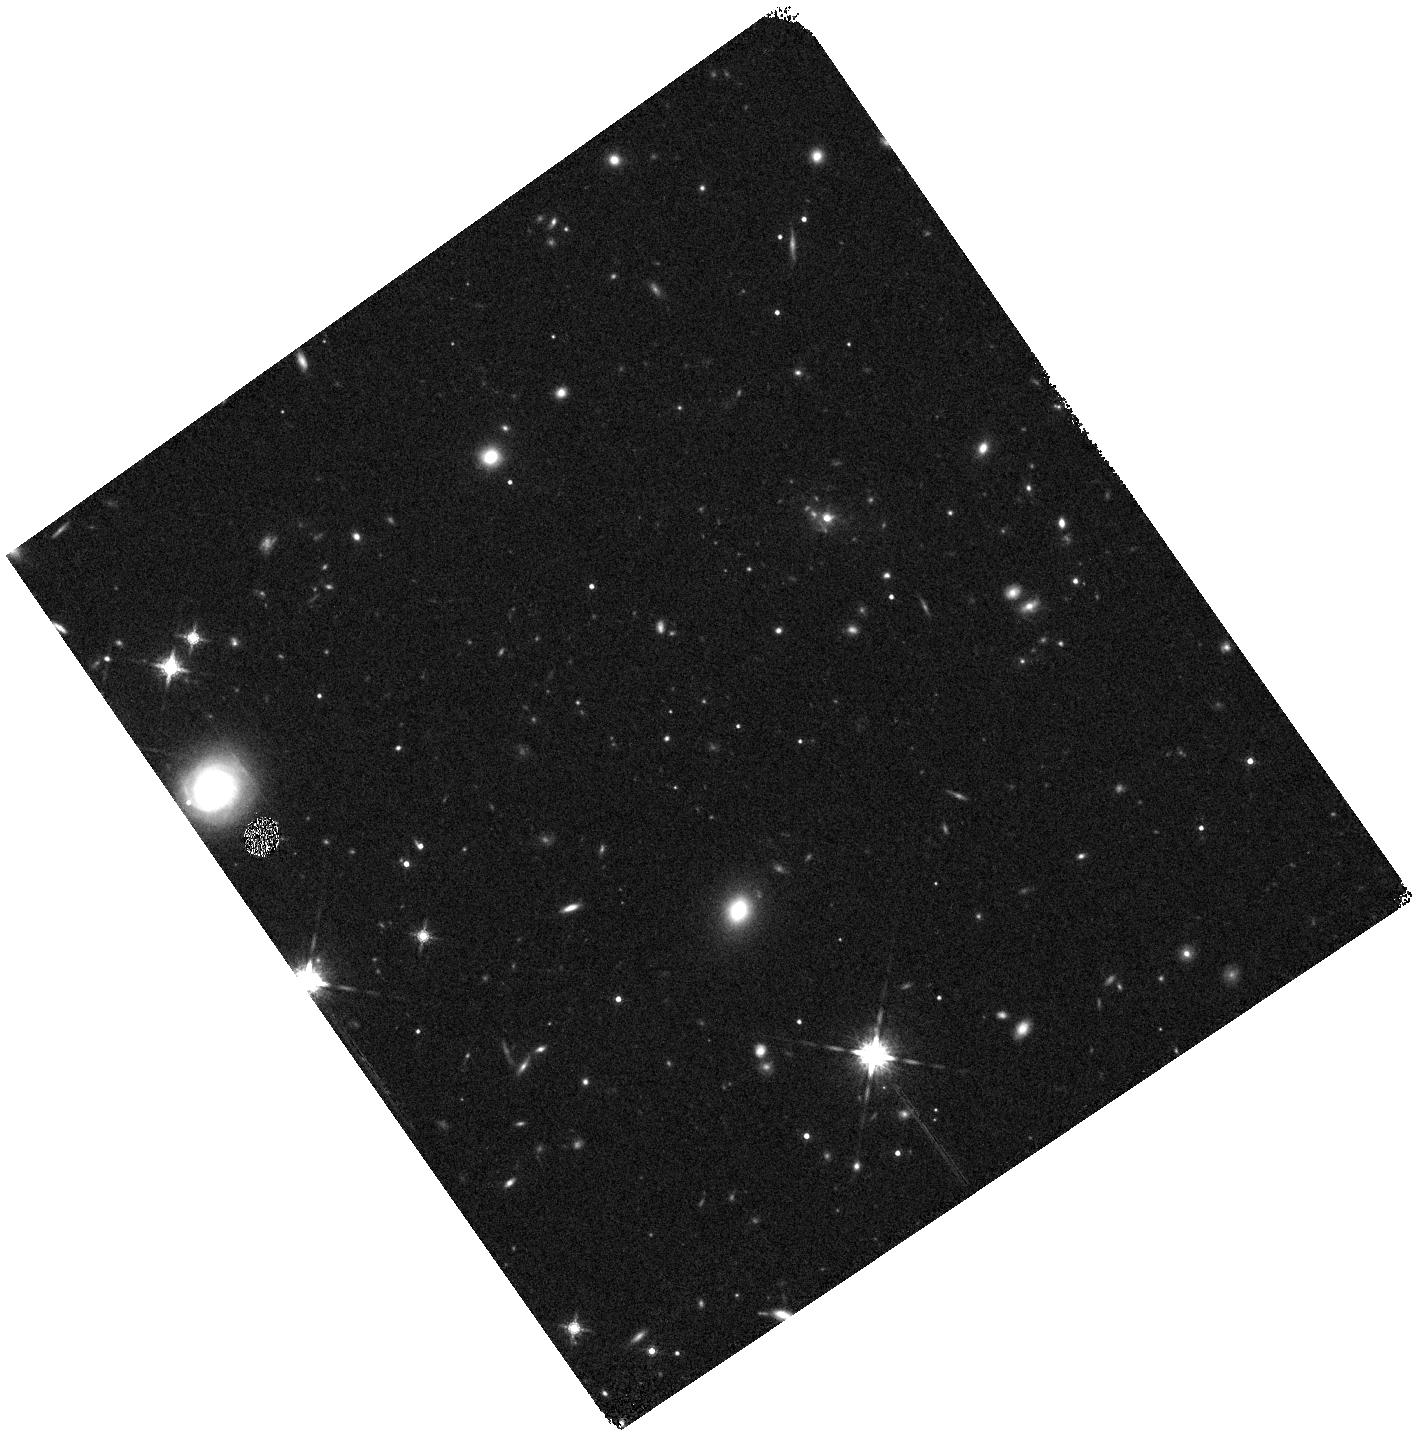
Target: SPIDERWEB-WFC3-1A
Instrument: WFC3/IR
Filter: F160W
Exposure: 6 min
Observation ID: hst_17117_01_wfc3_ir_f160w_if1501

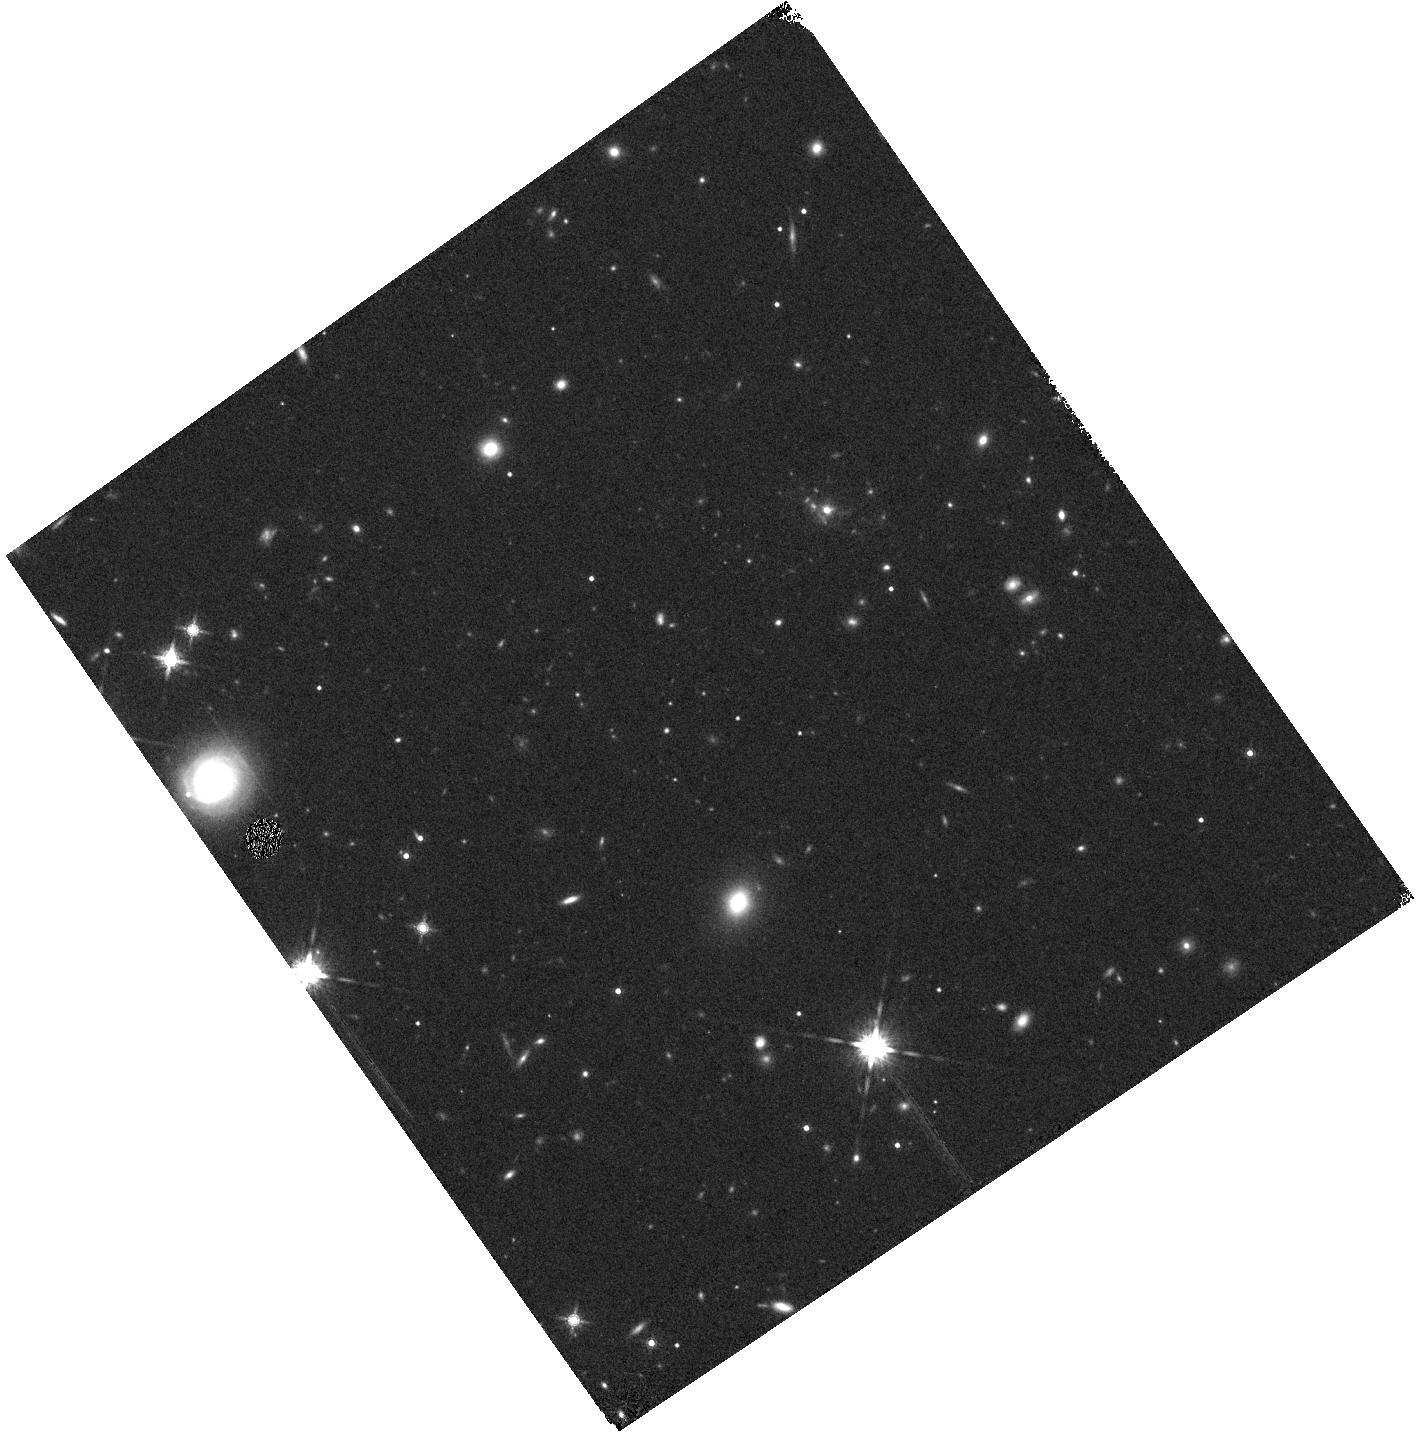
Target: SPIDERWEB-WFC3-1C
Instrument: WFC3/IR
Filter: F160W
Exposure: 6 min
Observation ID: hst_17117_03_wfc3_ir_f160w_if1503

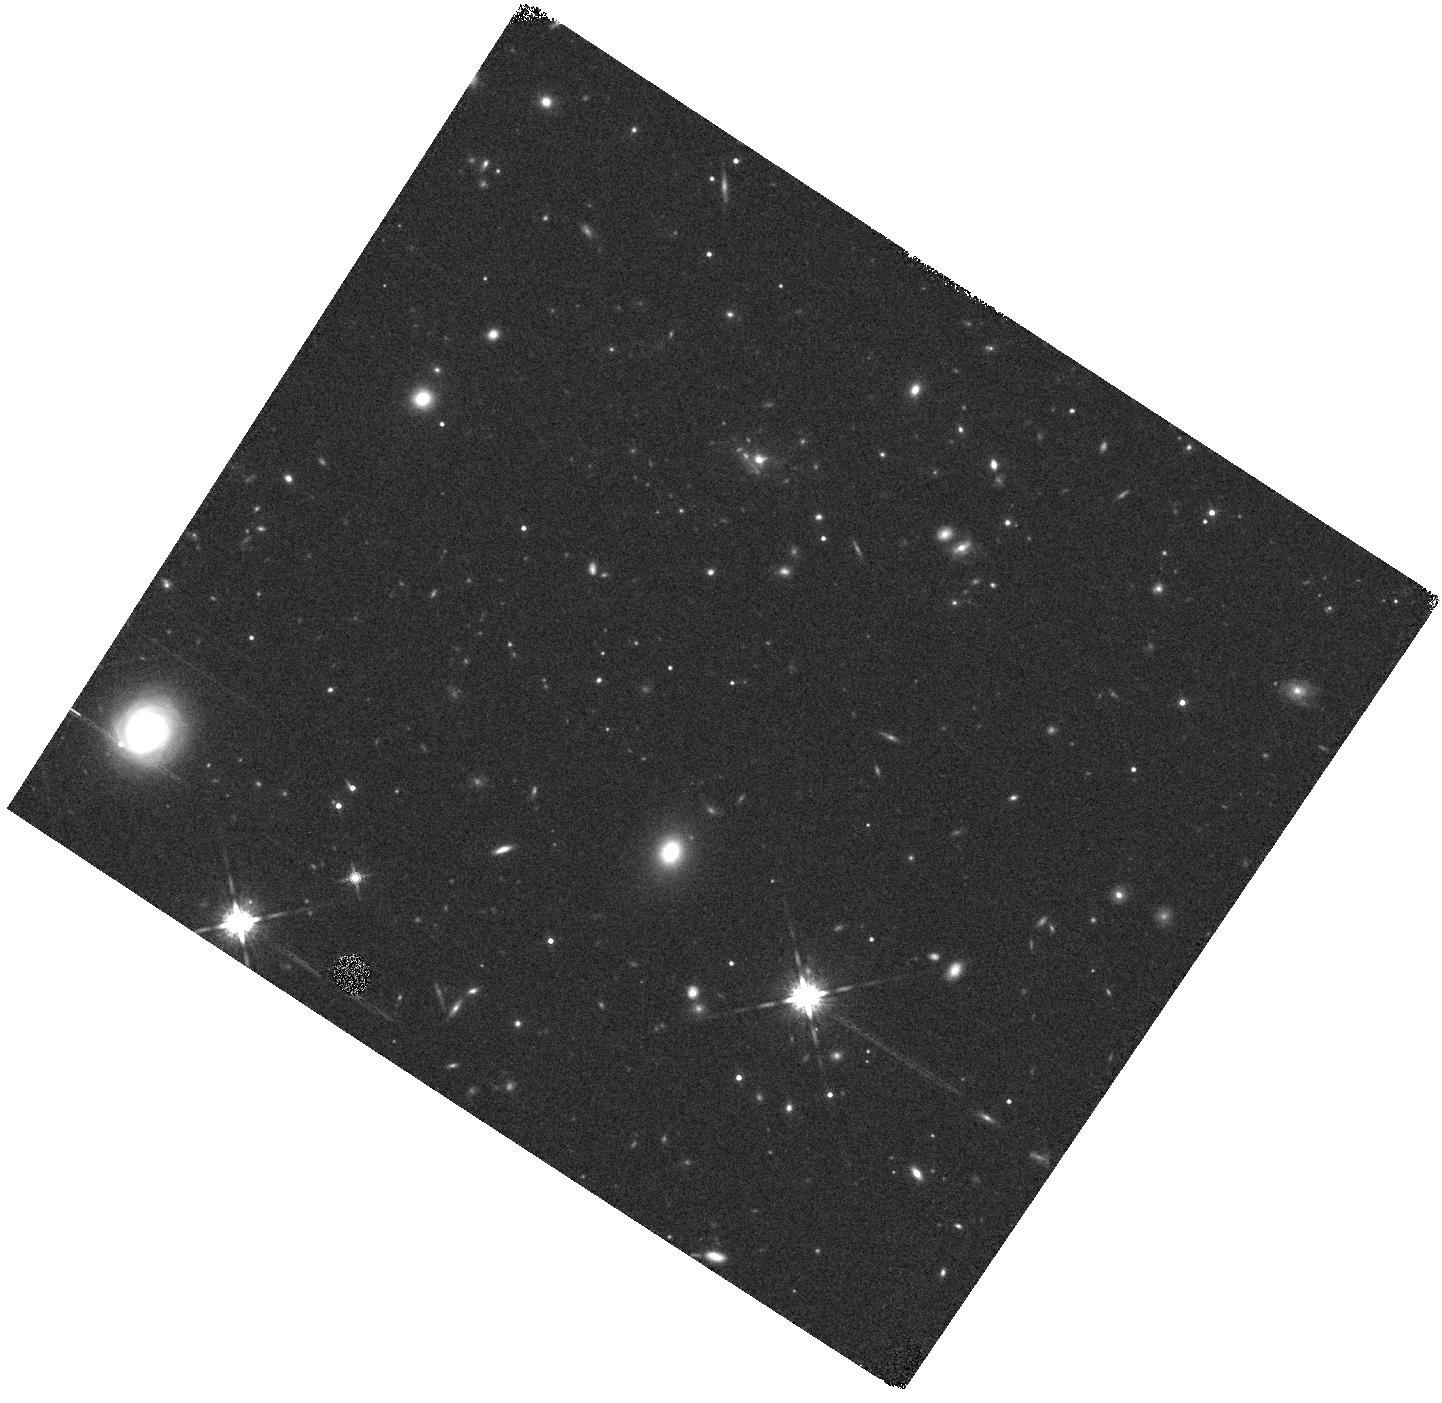
Target: SPIDERWEB-WFC3-2B
Instrument: WFC3/IR
Filter: F160W
Exposure: 6 min
Observation ID: hst_17117_05_wfc3_ir_f160w_if1505

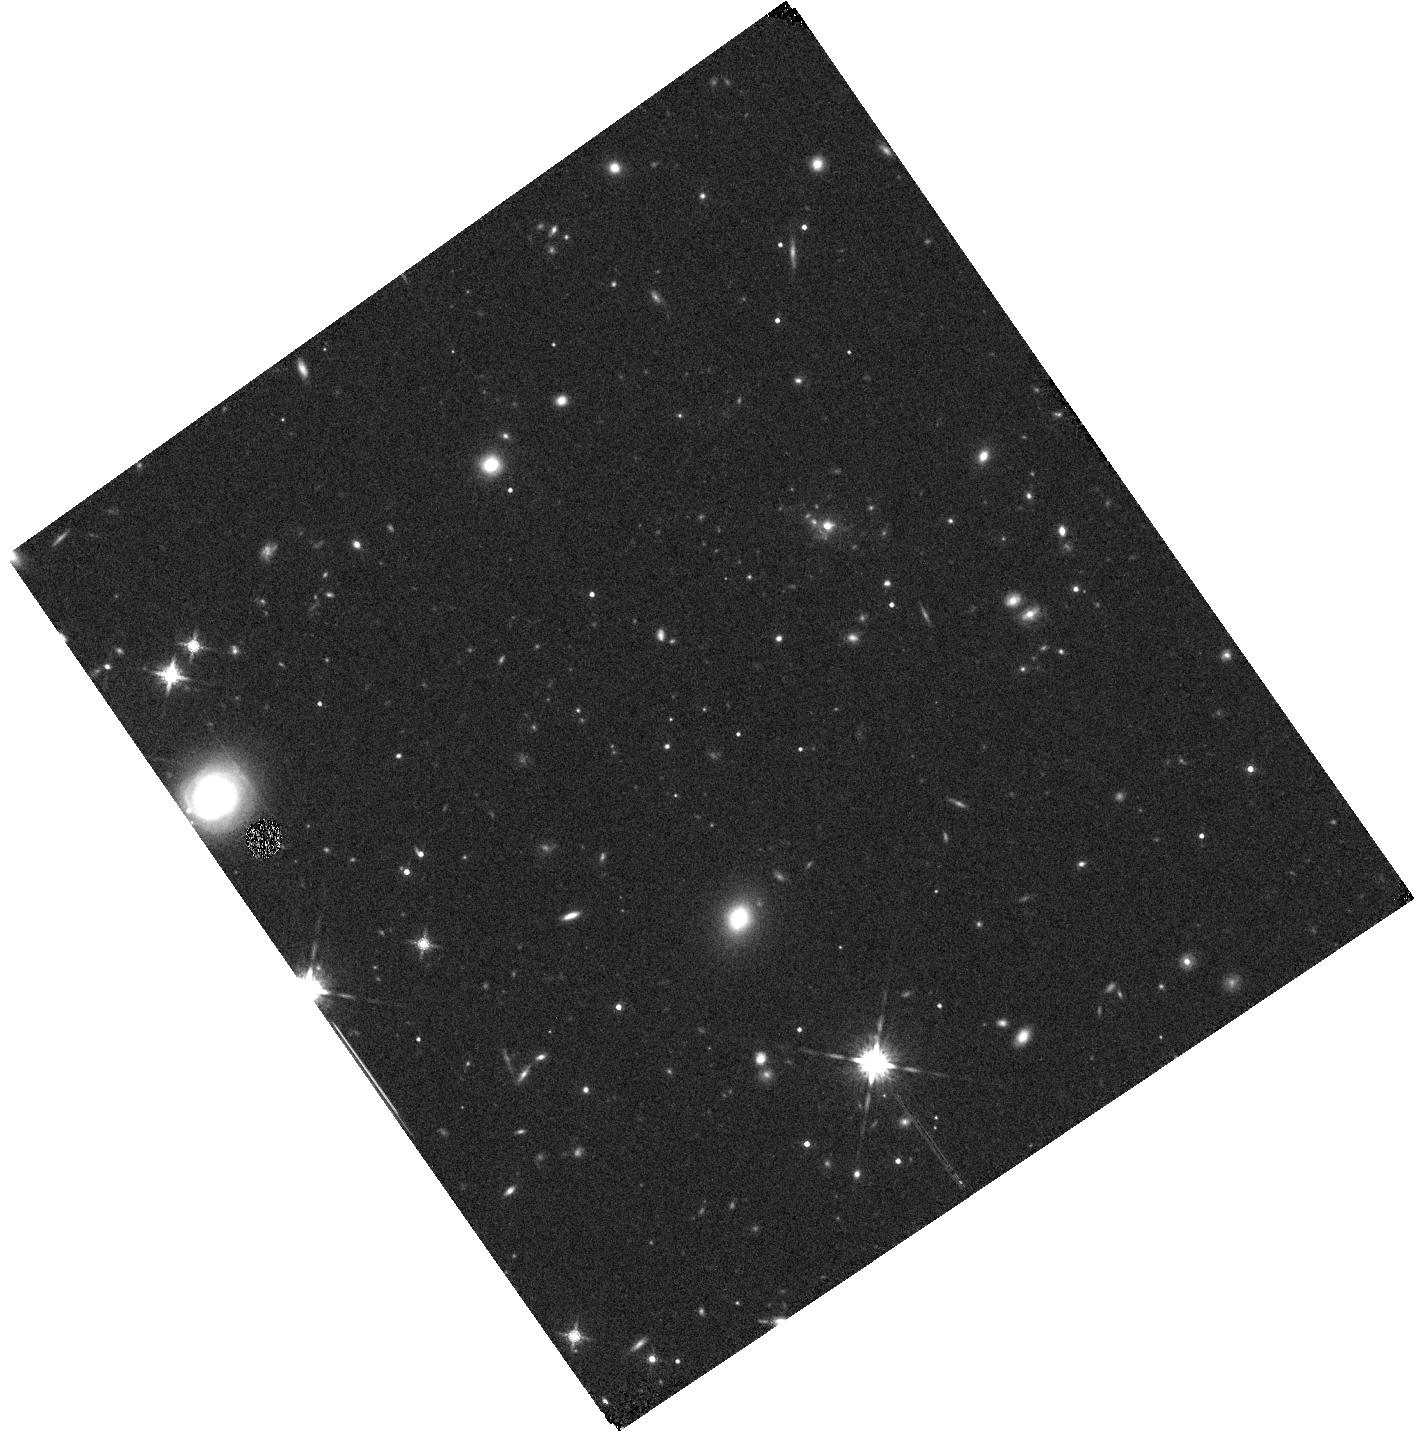
Target: SPIDERWEB-WFC3-1B
Instrument: WFC3/IR
Filter: F160W
Exposure: 6 min
Observation ID: hst_17117_02_wfc3_ir_f160w_if1502

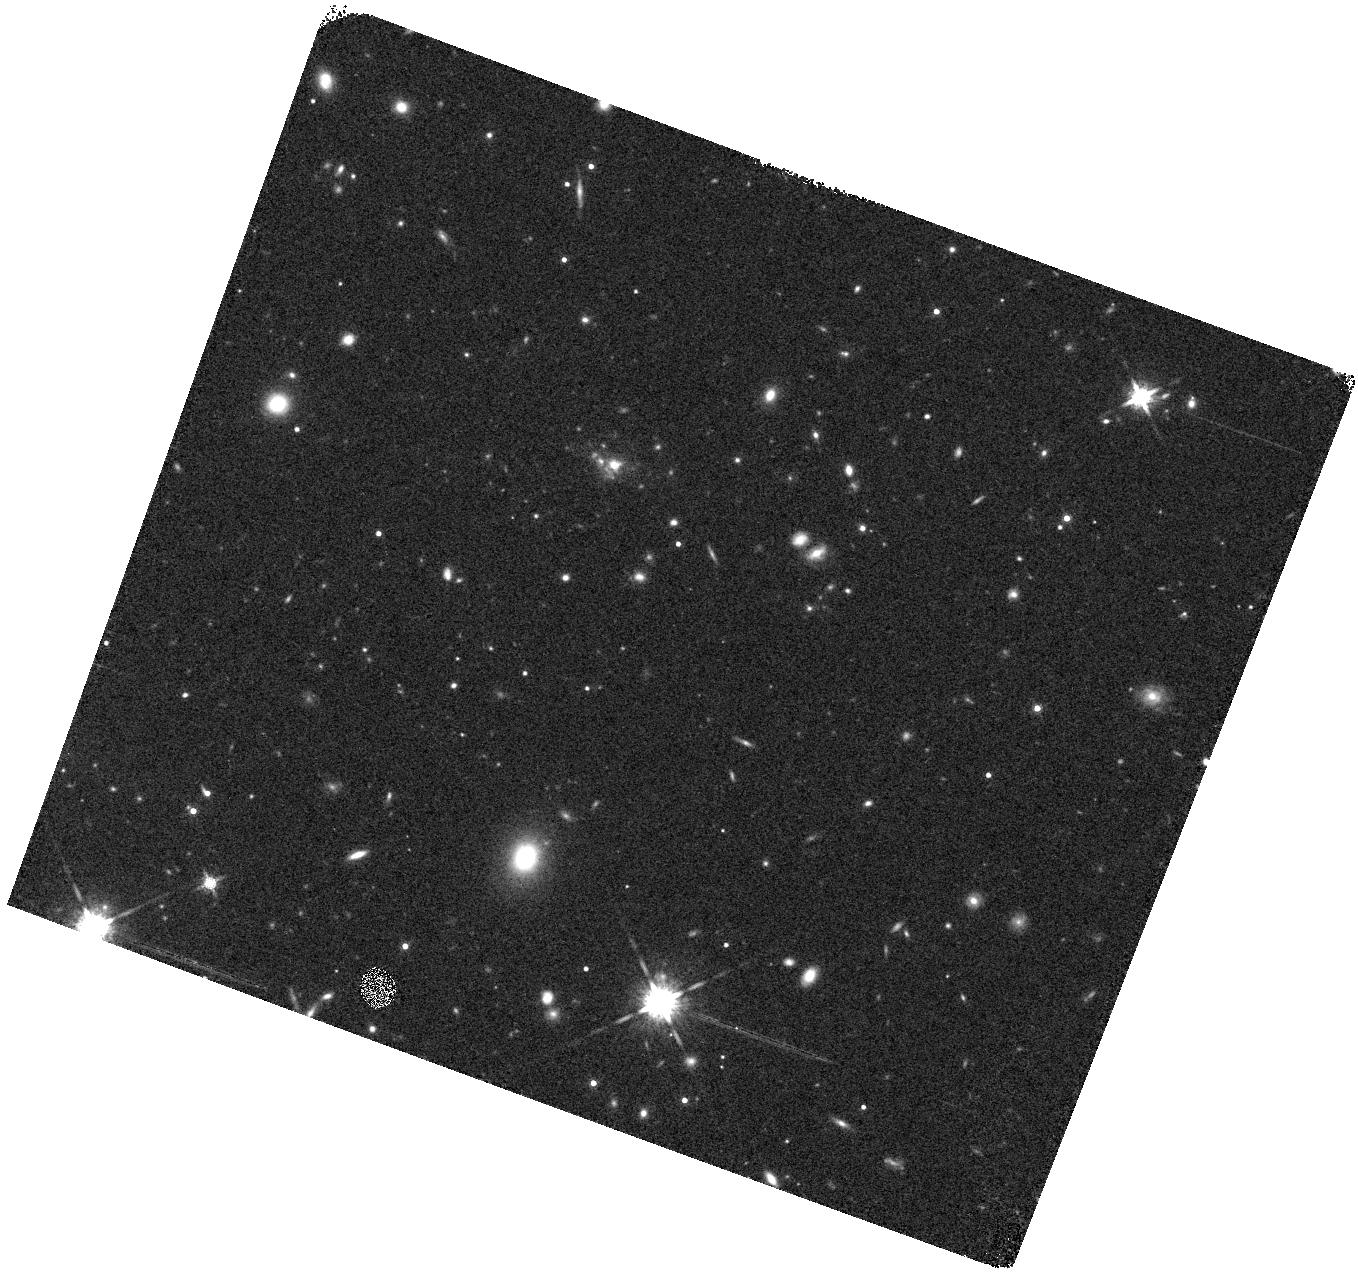
Target: SPIDERWEB-WFC3-3A
Instrument: WFC3/IR
Filter: F160W
Exposure: 6 min
Observation ID: hst_17117_06_wfc3_ir_f160w_if1506

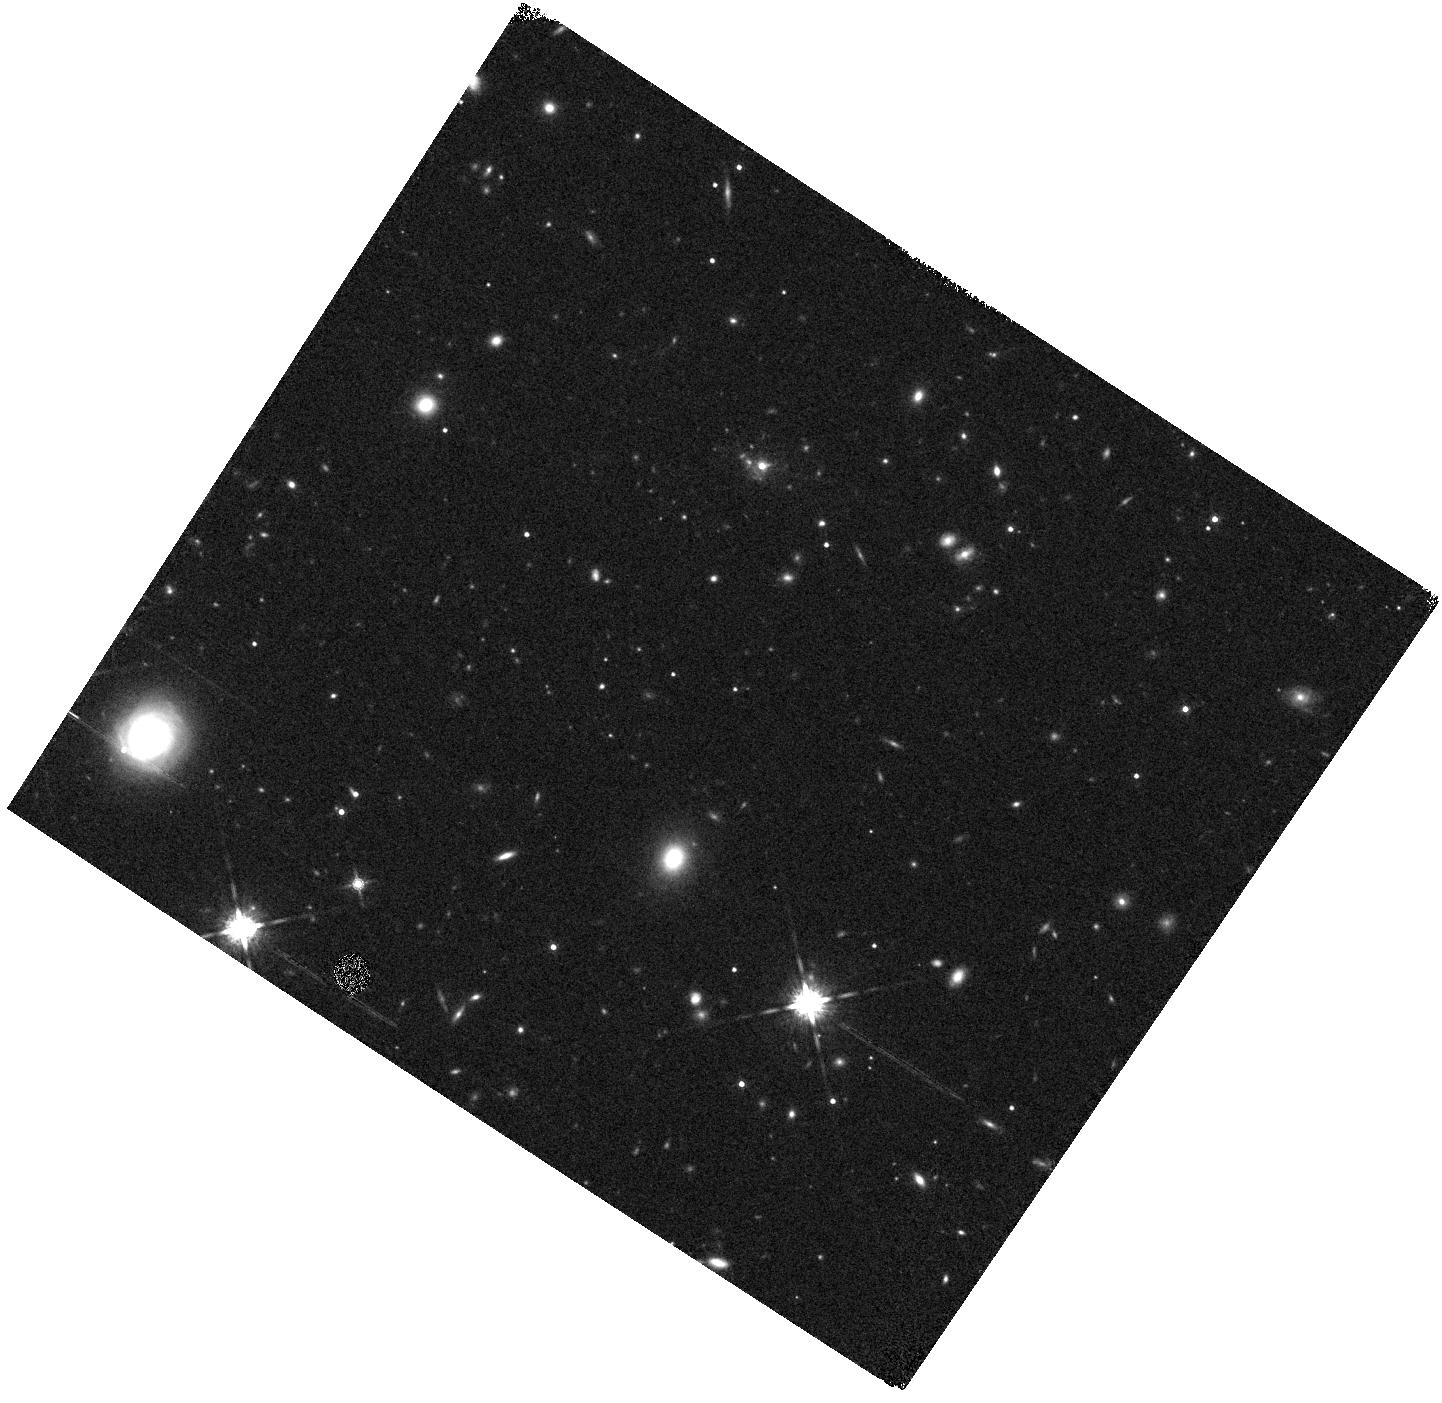
Target: SPIDERWEB-WFC3-2A
Instrument: WFC3/IR
Filter: F160W
Exposure: 6 min
Observation ID: hst_17117_04_wfc3_ir_f160w_if1504

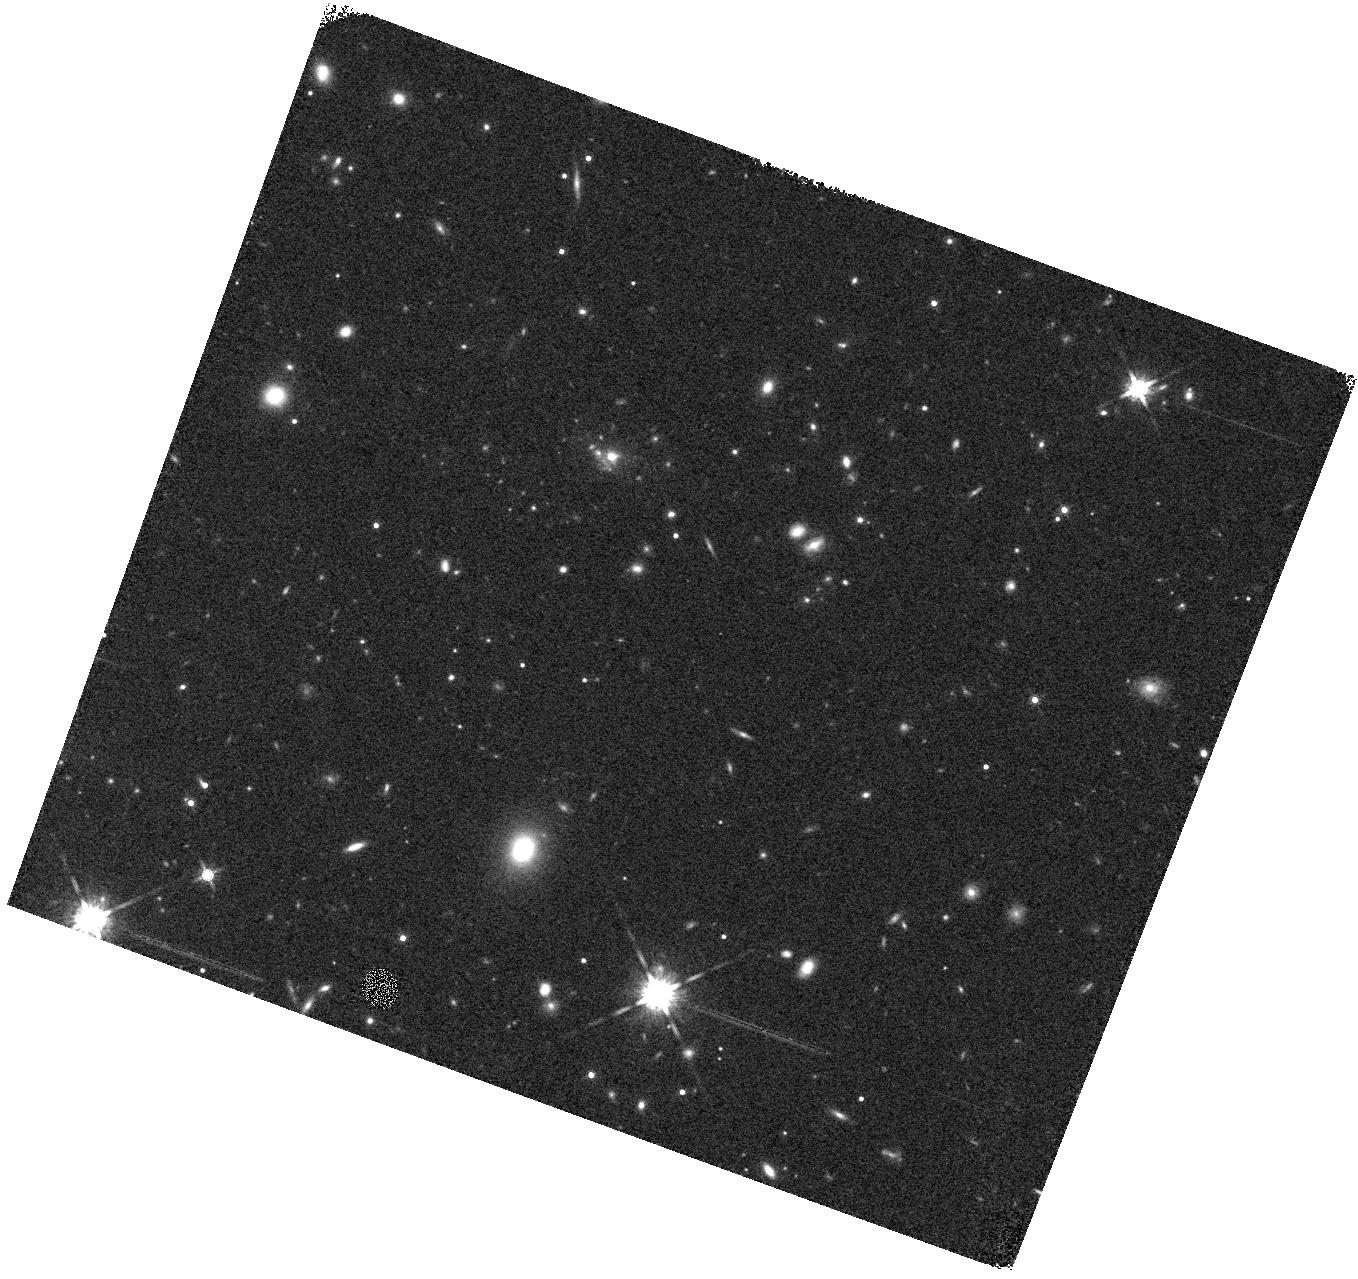
Target: SPIDERWEB-WFC3-3B
Instrument: WFC3/IR
Filter: F160W
Exposure: 6 min
Observation ID: hst_17117_07_wfc3_ir_f160w_if1507

A complete census of quiescent galaxies in the dense core of the Spiderweb protocluster at z=2.16 (PI: Koyama, Yusei)

We propose deep (7-orbit) WFC3/IR G141 spectroscopy of the central region of the best-studied galaxy cluster in formation - the "Spiderweb" protocluster at z=2.16 - to blindly search for and characterize quiescent members in the dense core of the protocluster. We will measure the stengths of the 4000A break (Dn4000) and the equivalent widths of the H-delta absorption line for all cluster member galaxies in the single WFC3 FoV (~1.5cMpc x1.5cMpc). This enables us to determine the formation redshifts (z_f) of individual cluster members and identify recently quenched galaxies (post-starbursts), allowing us to test if massive cluster galaxies are formed at much earlier epoch (at z>>4), or if a majority of them are recently quenched. Importantly, in addition to the rich multi-wavelength datasets collected over the last ~20 years, the scheduled JWST/NIRCam Cycle-1 GO program and ALMA Cycle-8 program for wide-field 1.1mm mapping will unveil the obscured star-formation in the Spiderweb protocluster through Paschen-beta and dust continuum. By mapping the internal distribution of star-forming and quenched/quenching pixels within the protocluster members - our ultimate goal is to reveal how the quenching event is triggered and propagated within massive cluster galaxies. Do the quenched region always propagate in an inside-out fashion? Or, does it happen simultaneously throughout the disk? The proposed WFC3 observations are critical to identify the quiescent members, and with the scheduled JWST observations, we will finally have a complete census of all cluster members of this structure at the peak epoch of star-formation, black hole and molecular gas activity.